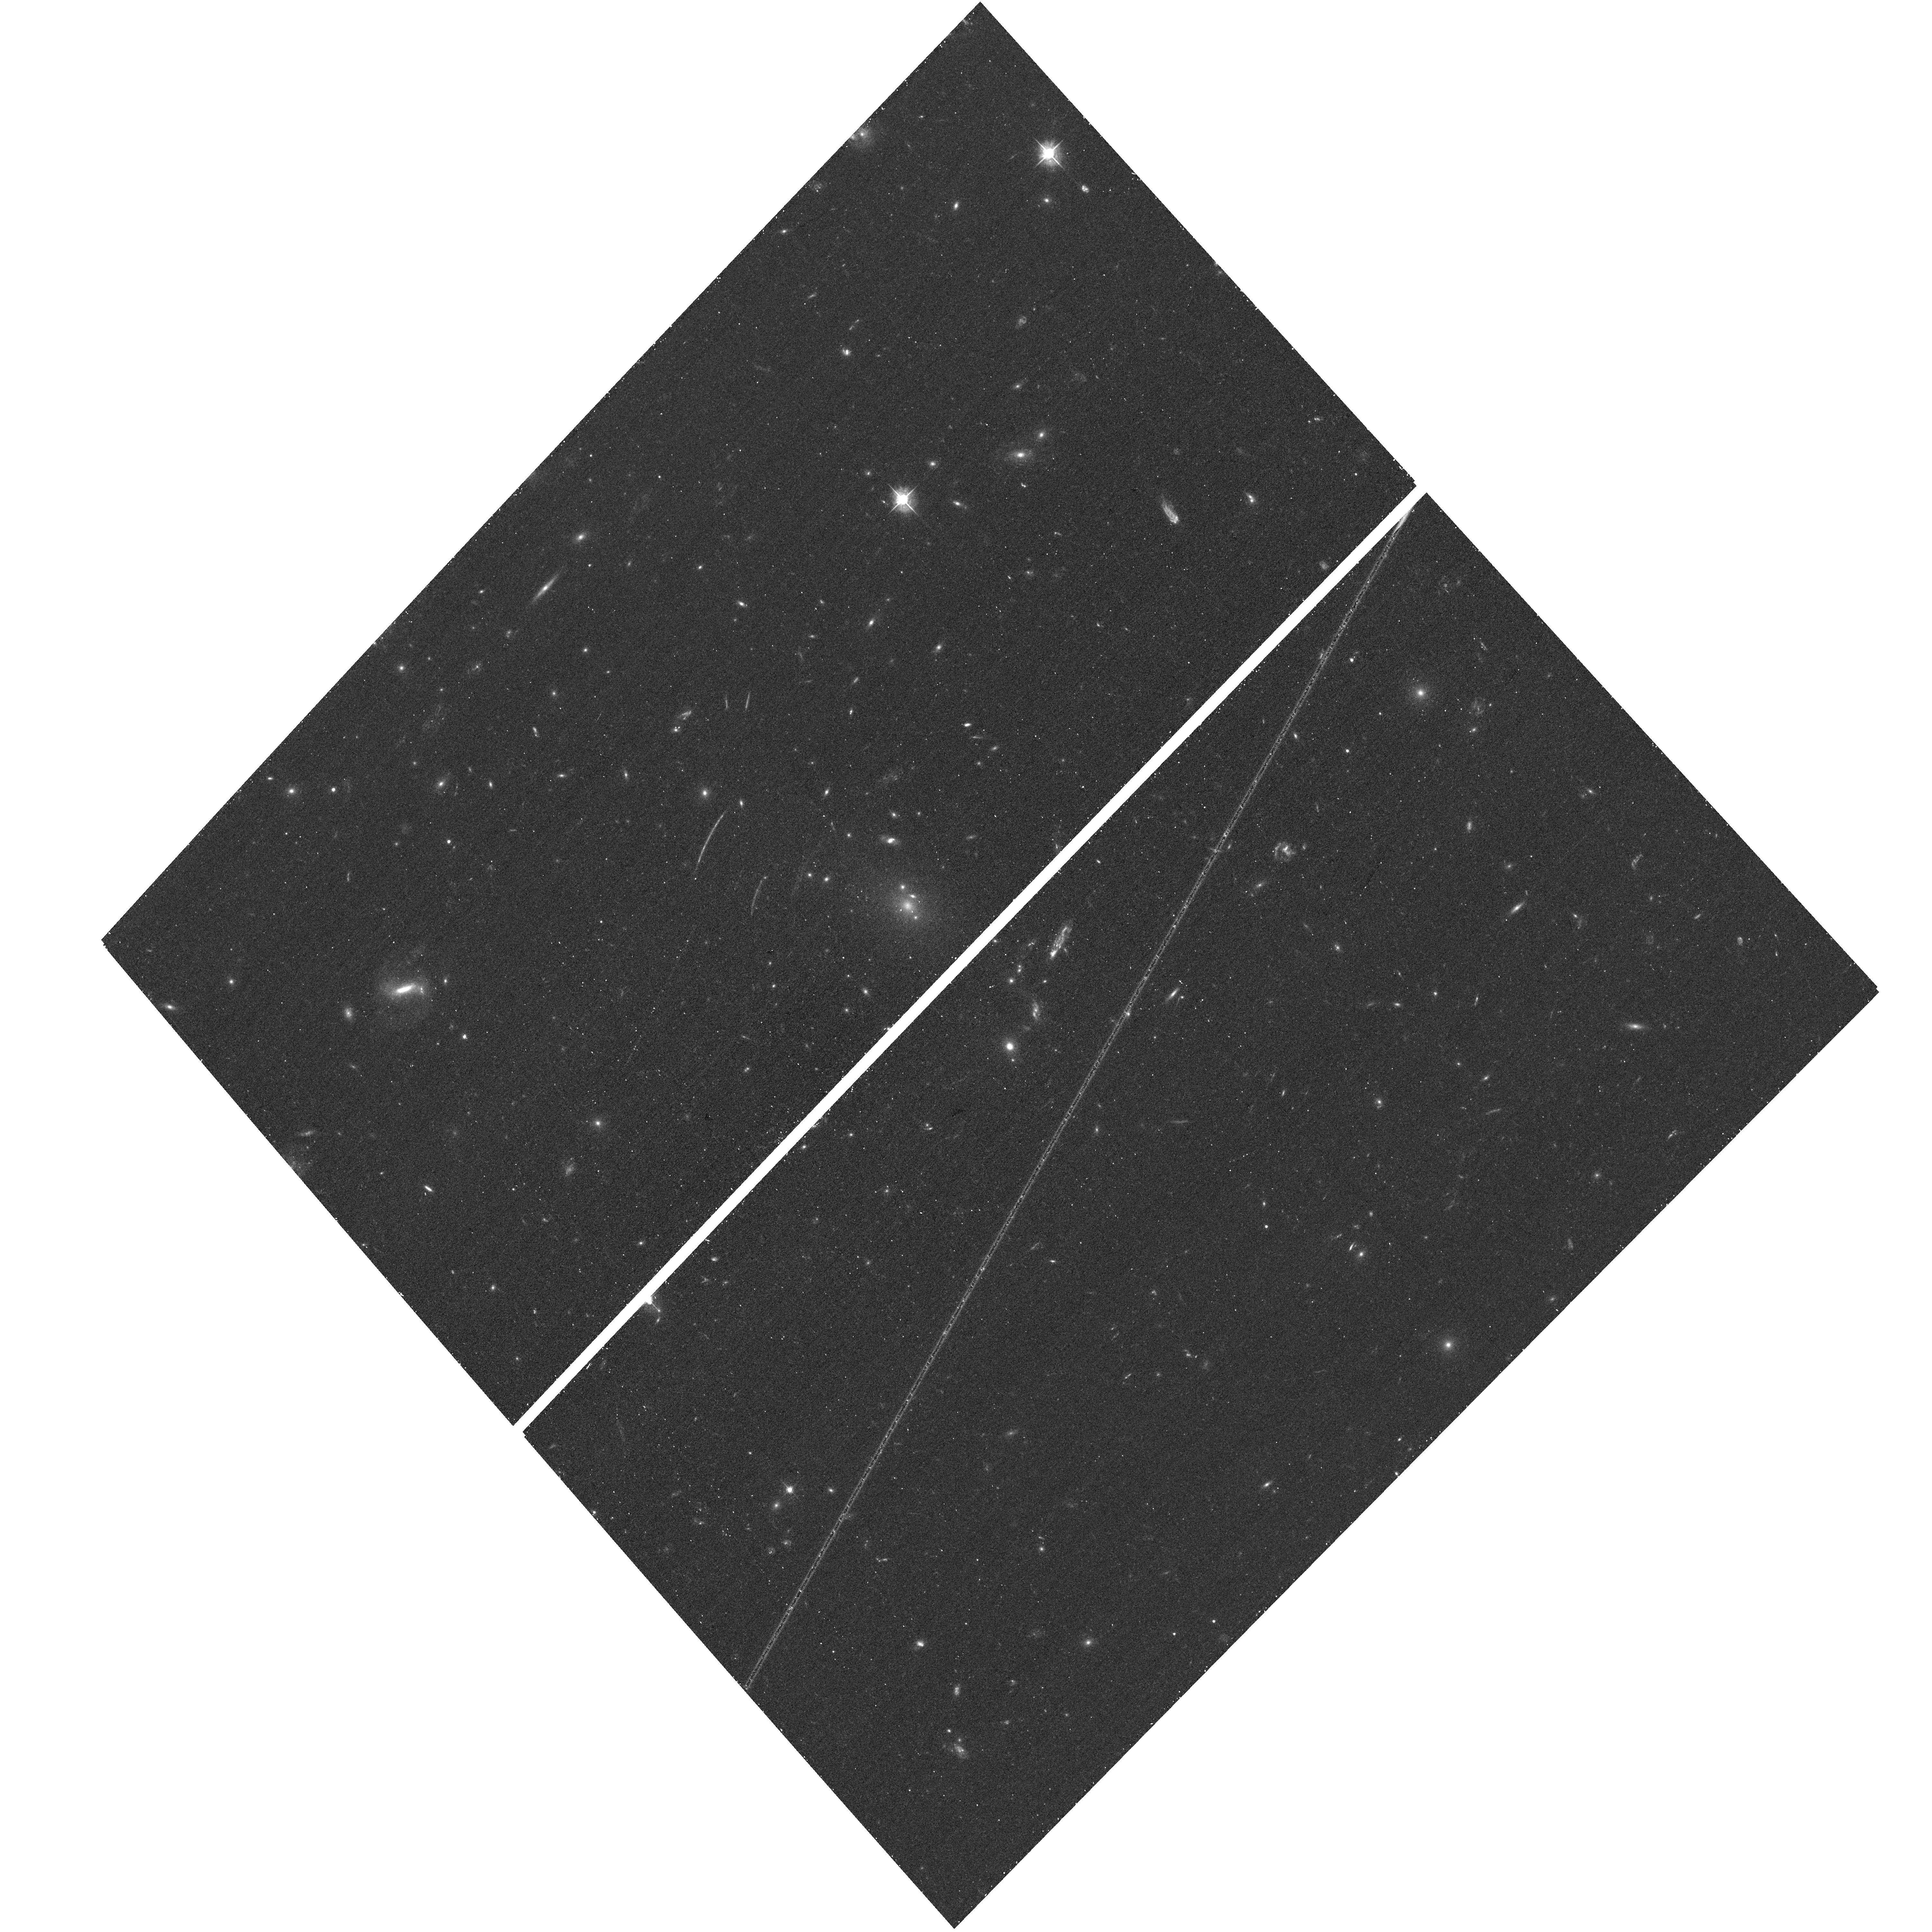
Target: RXJ2248-4431
Instrument: ACS/WFC
Filter: F475W
Exposure: 17 min
Observation ID: hst_12458_b7_acs_wfc_f475w_jbsub7

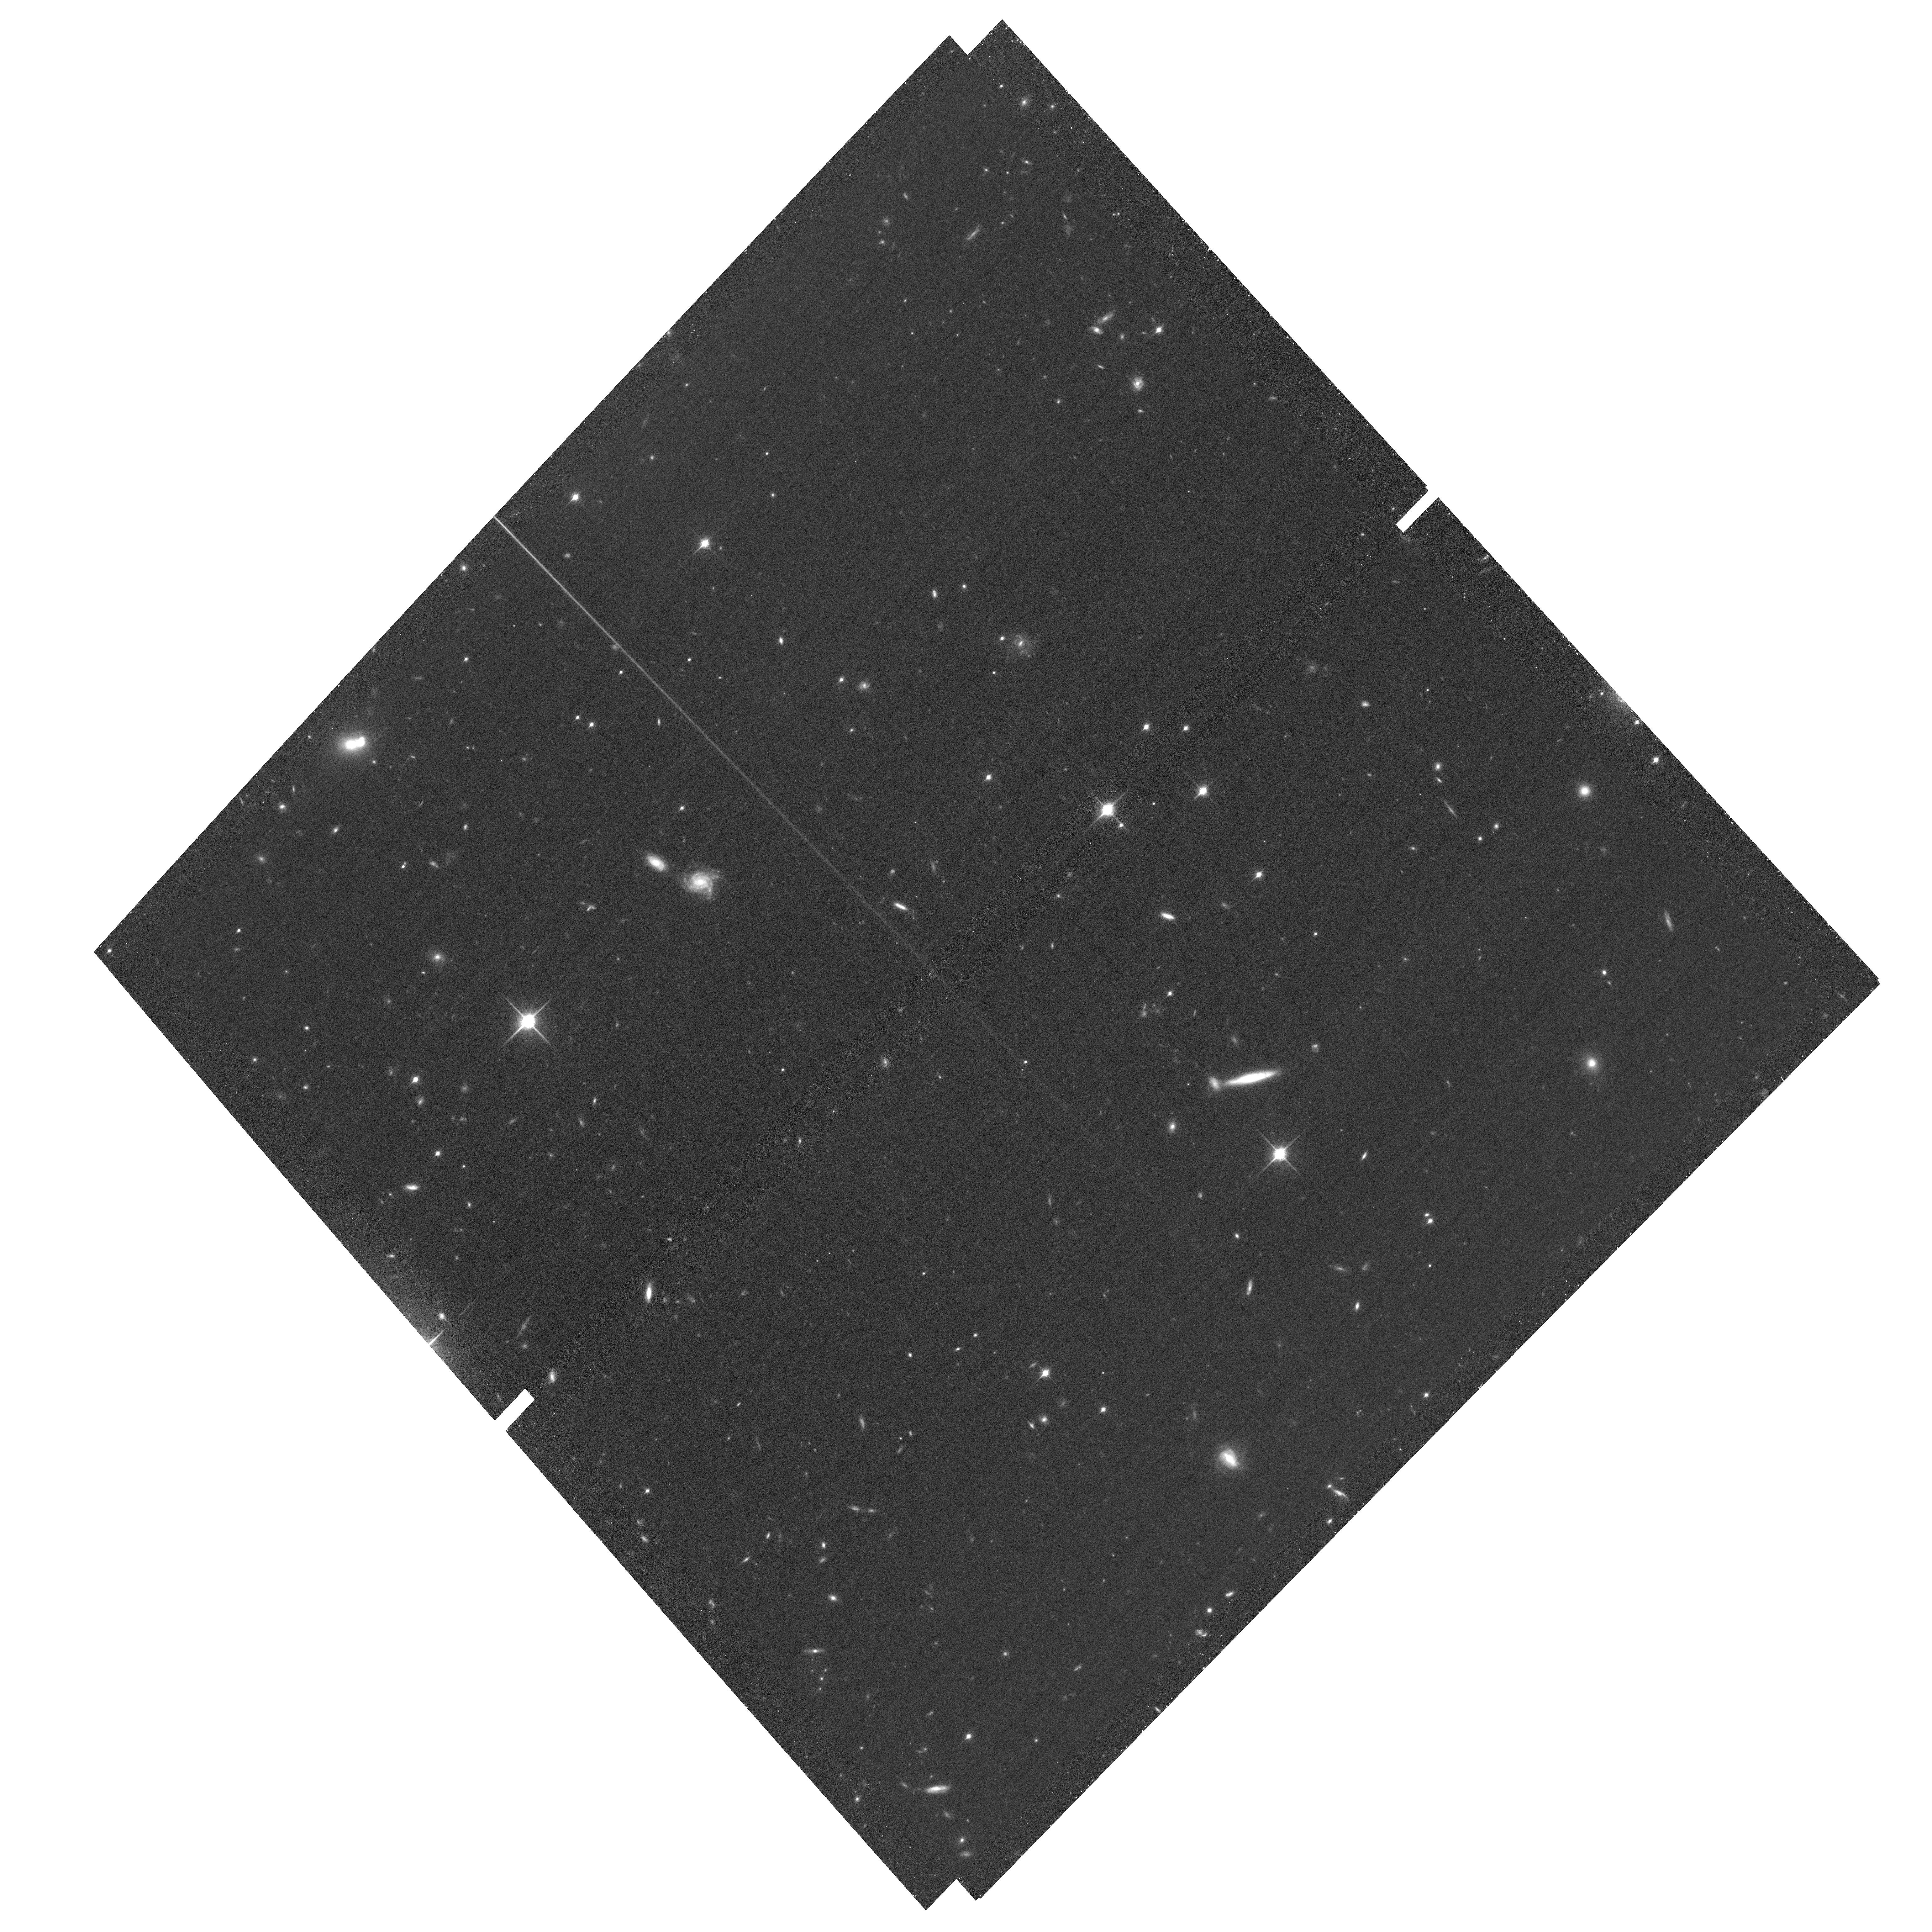
Target: RXJ2248-ACSPAR2
Instrument: ACS/WFC
Filter: F850LP
Exposure: 58 min
Observation ID: hst_12458_b6_acs_wfc_f850lp_jbsub6

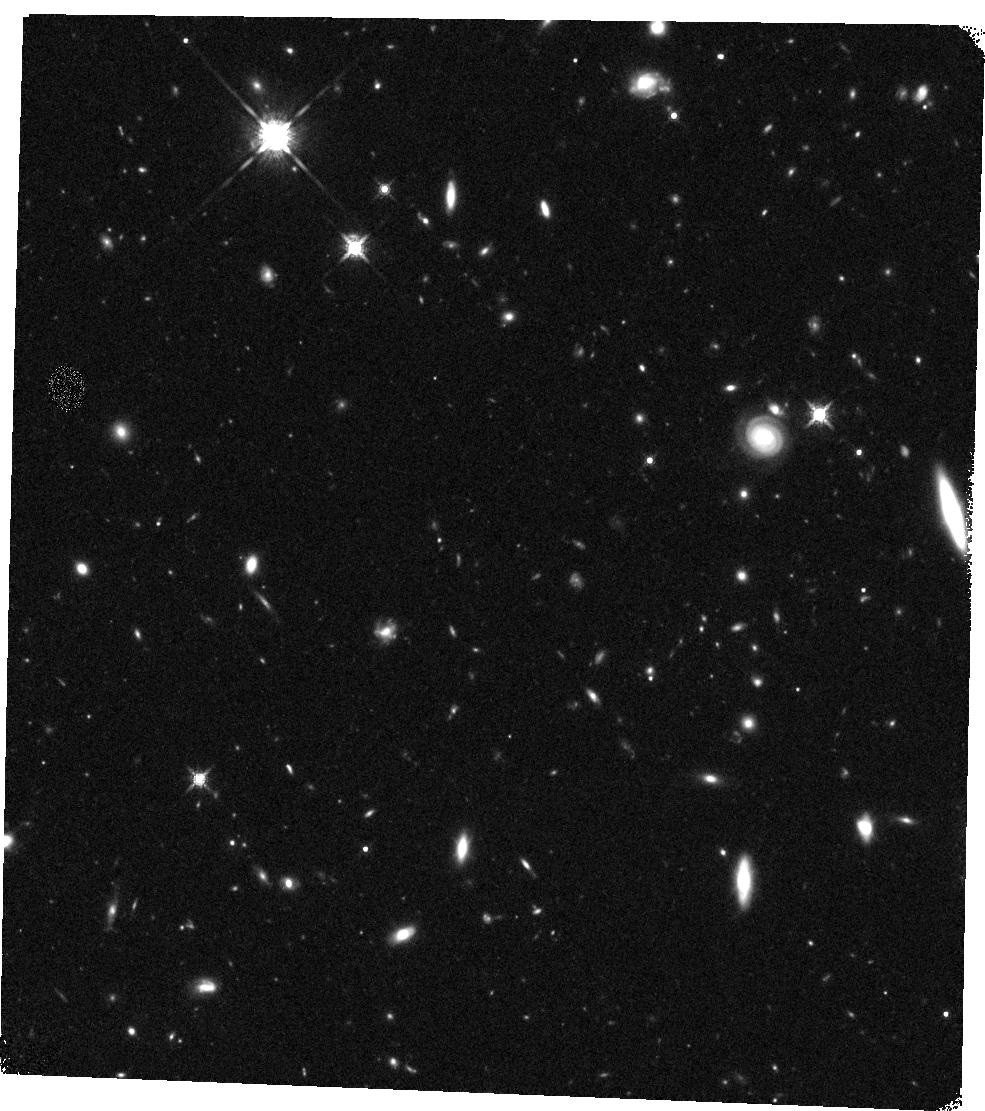
Target: RXJ2248-WFC3PAR2
Instrument: WFC3/IR
Filter: F160W
Exposure: 20 min
Observation ID: hst_12458_b2_wfc3_ir_f160w_ibsub2

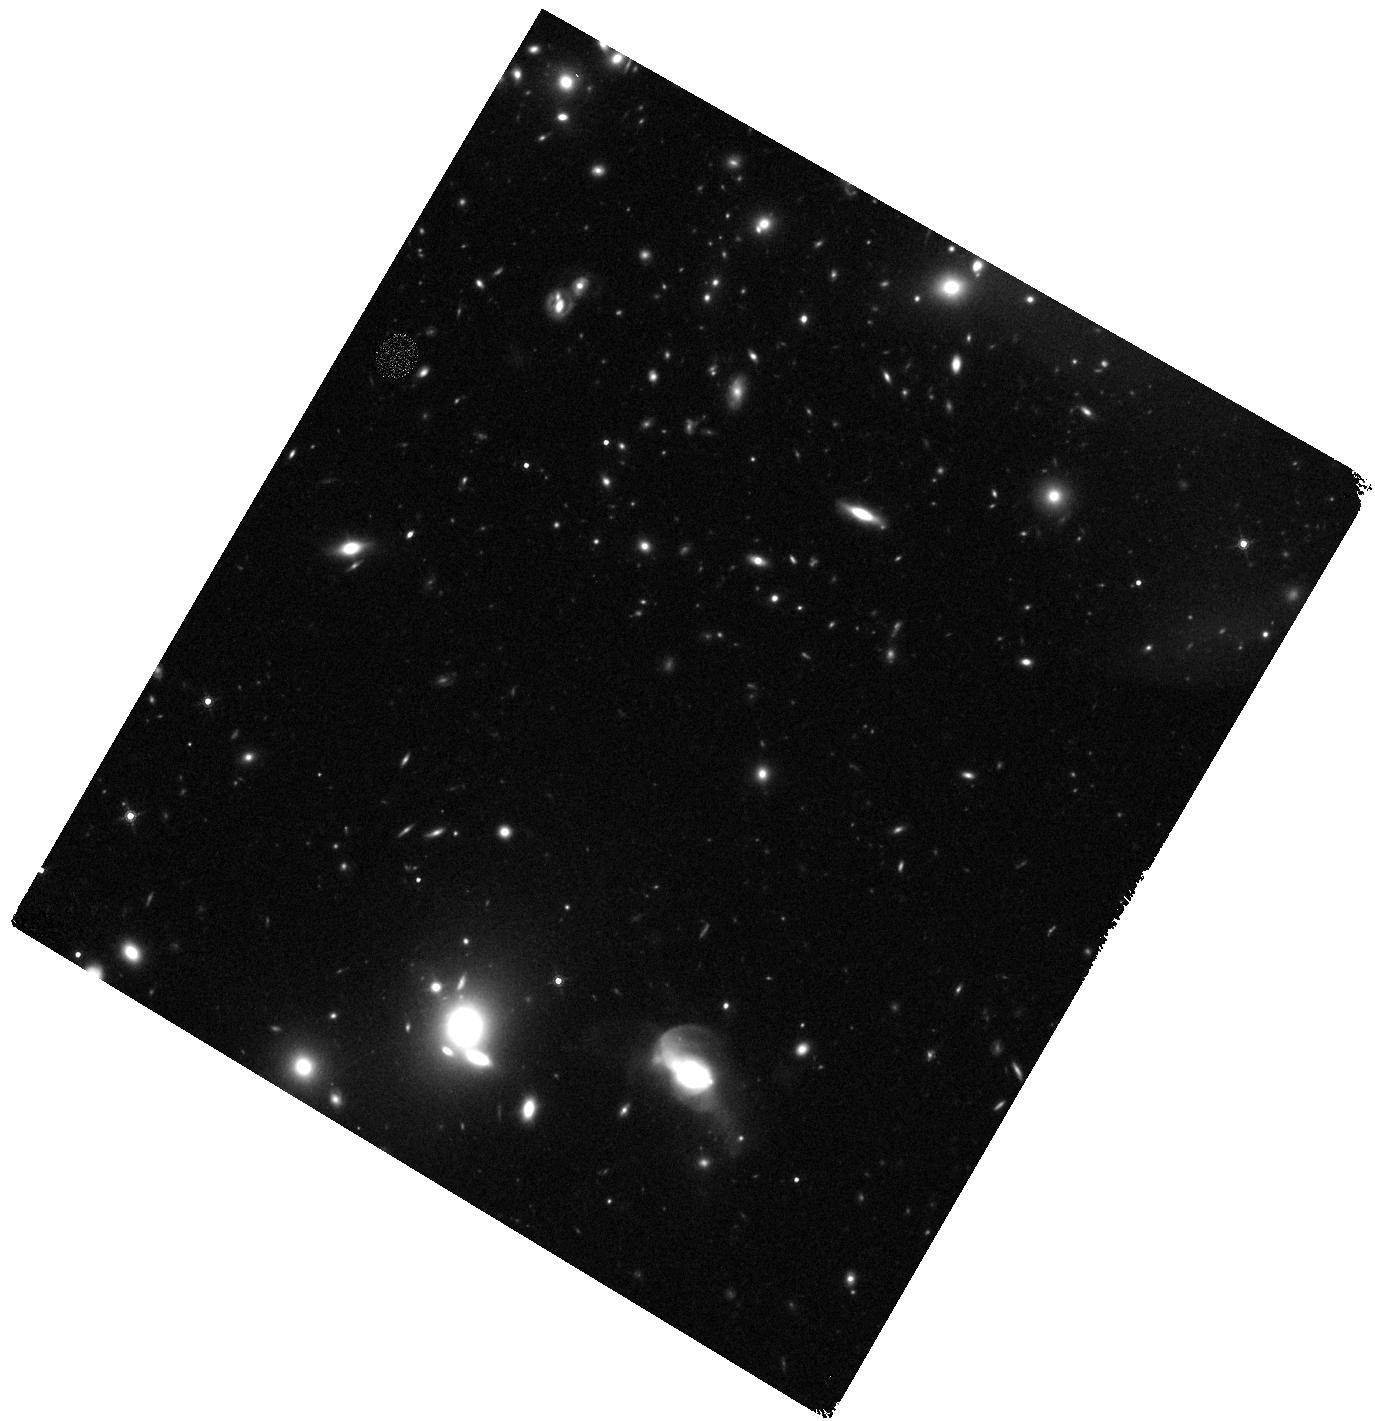
Target: RXJ2248-WFC3PAR1
Instrument: WFC3/IR
Filter: F160W
Exposure: 20 min
Observation ID: hst_12458_a0_wfc3_ir_f160w_ibsua0

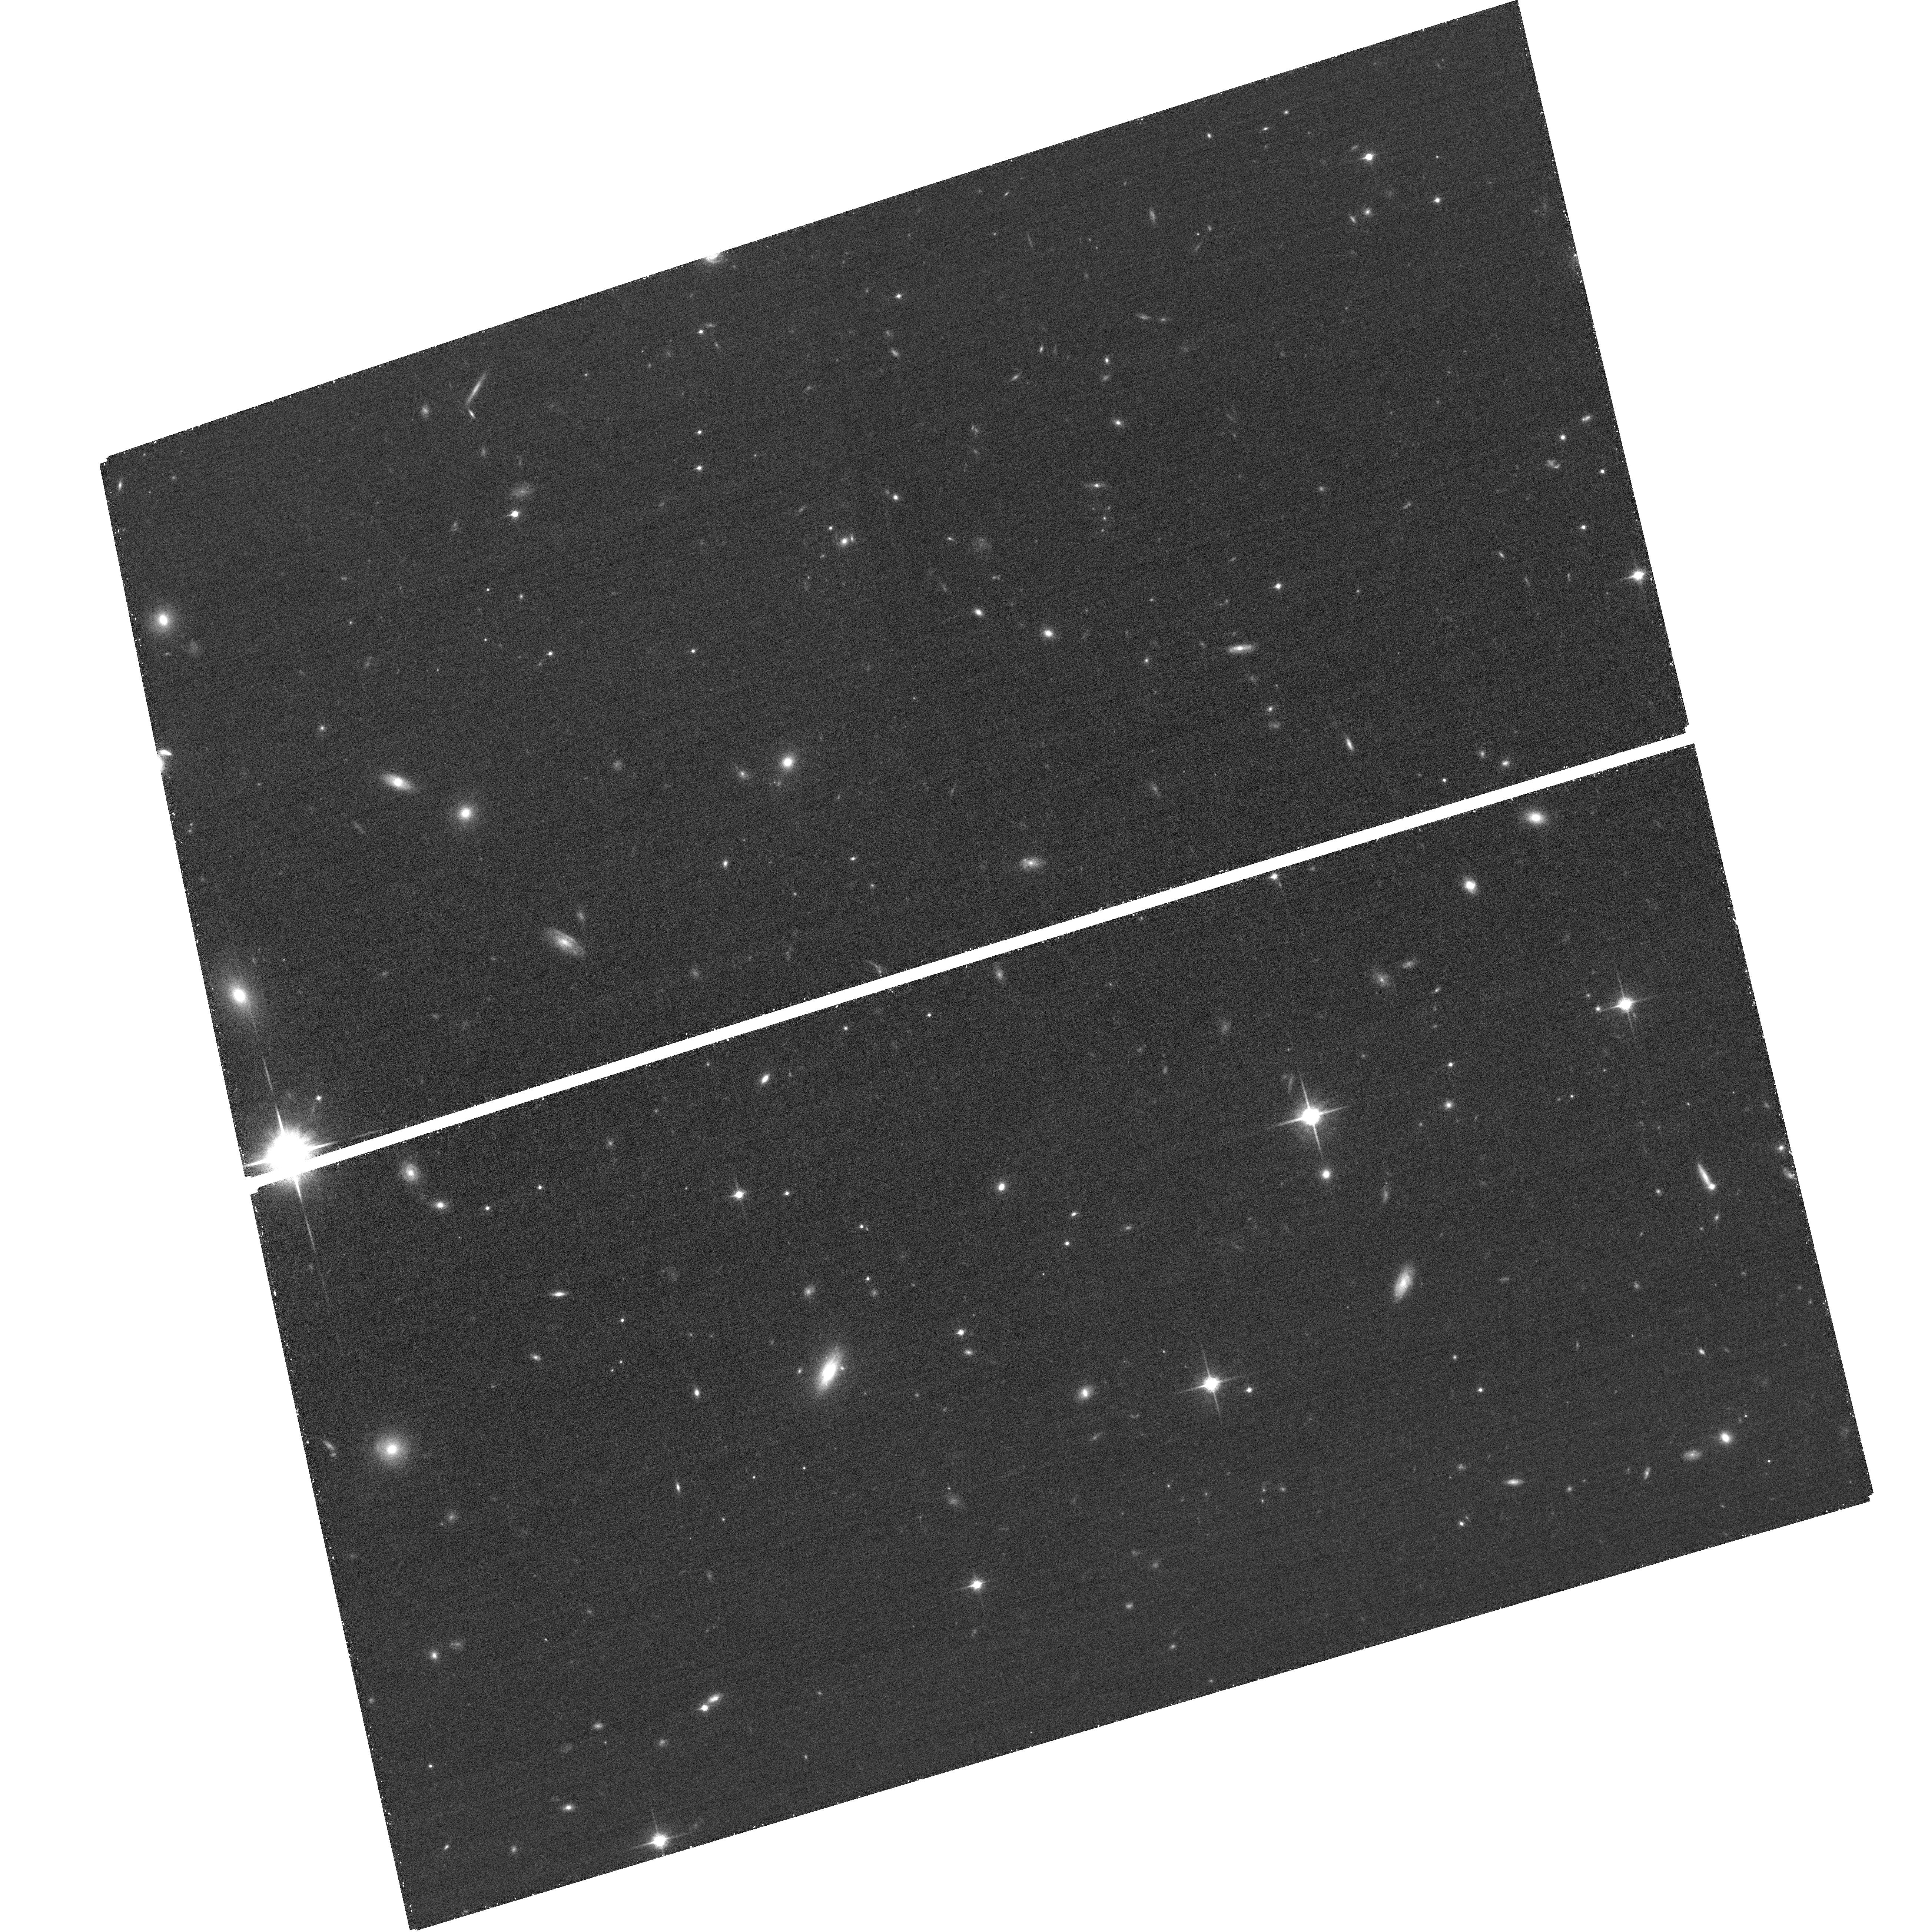
Target: RXJ2248-ACSPAR1
Instrument: ACS/WFC
Filter: F850LP
Exposure: 26 min
Observation ID: hst_12458_a9_acs_wfc_f850lp_jbsua9

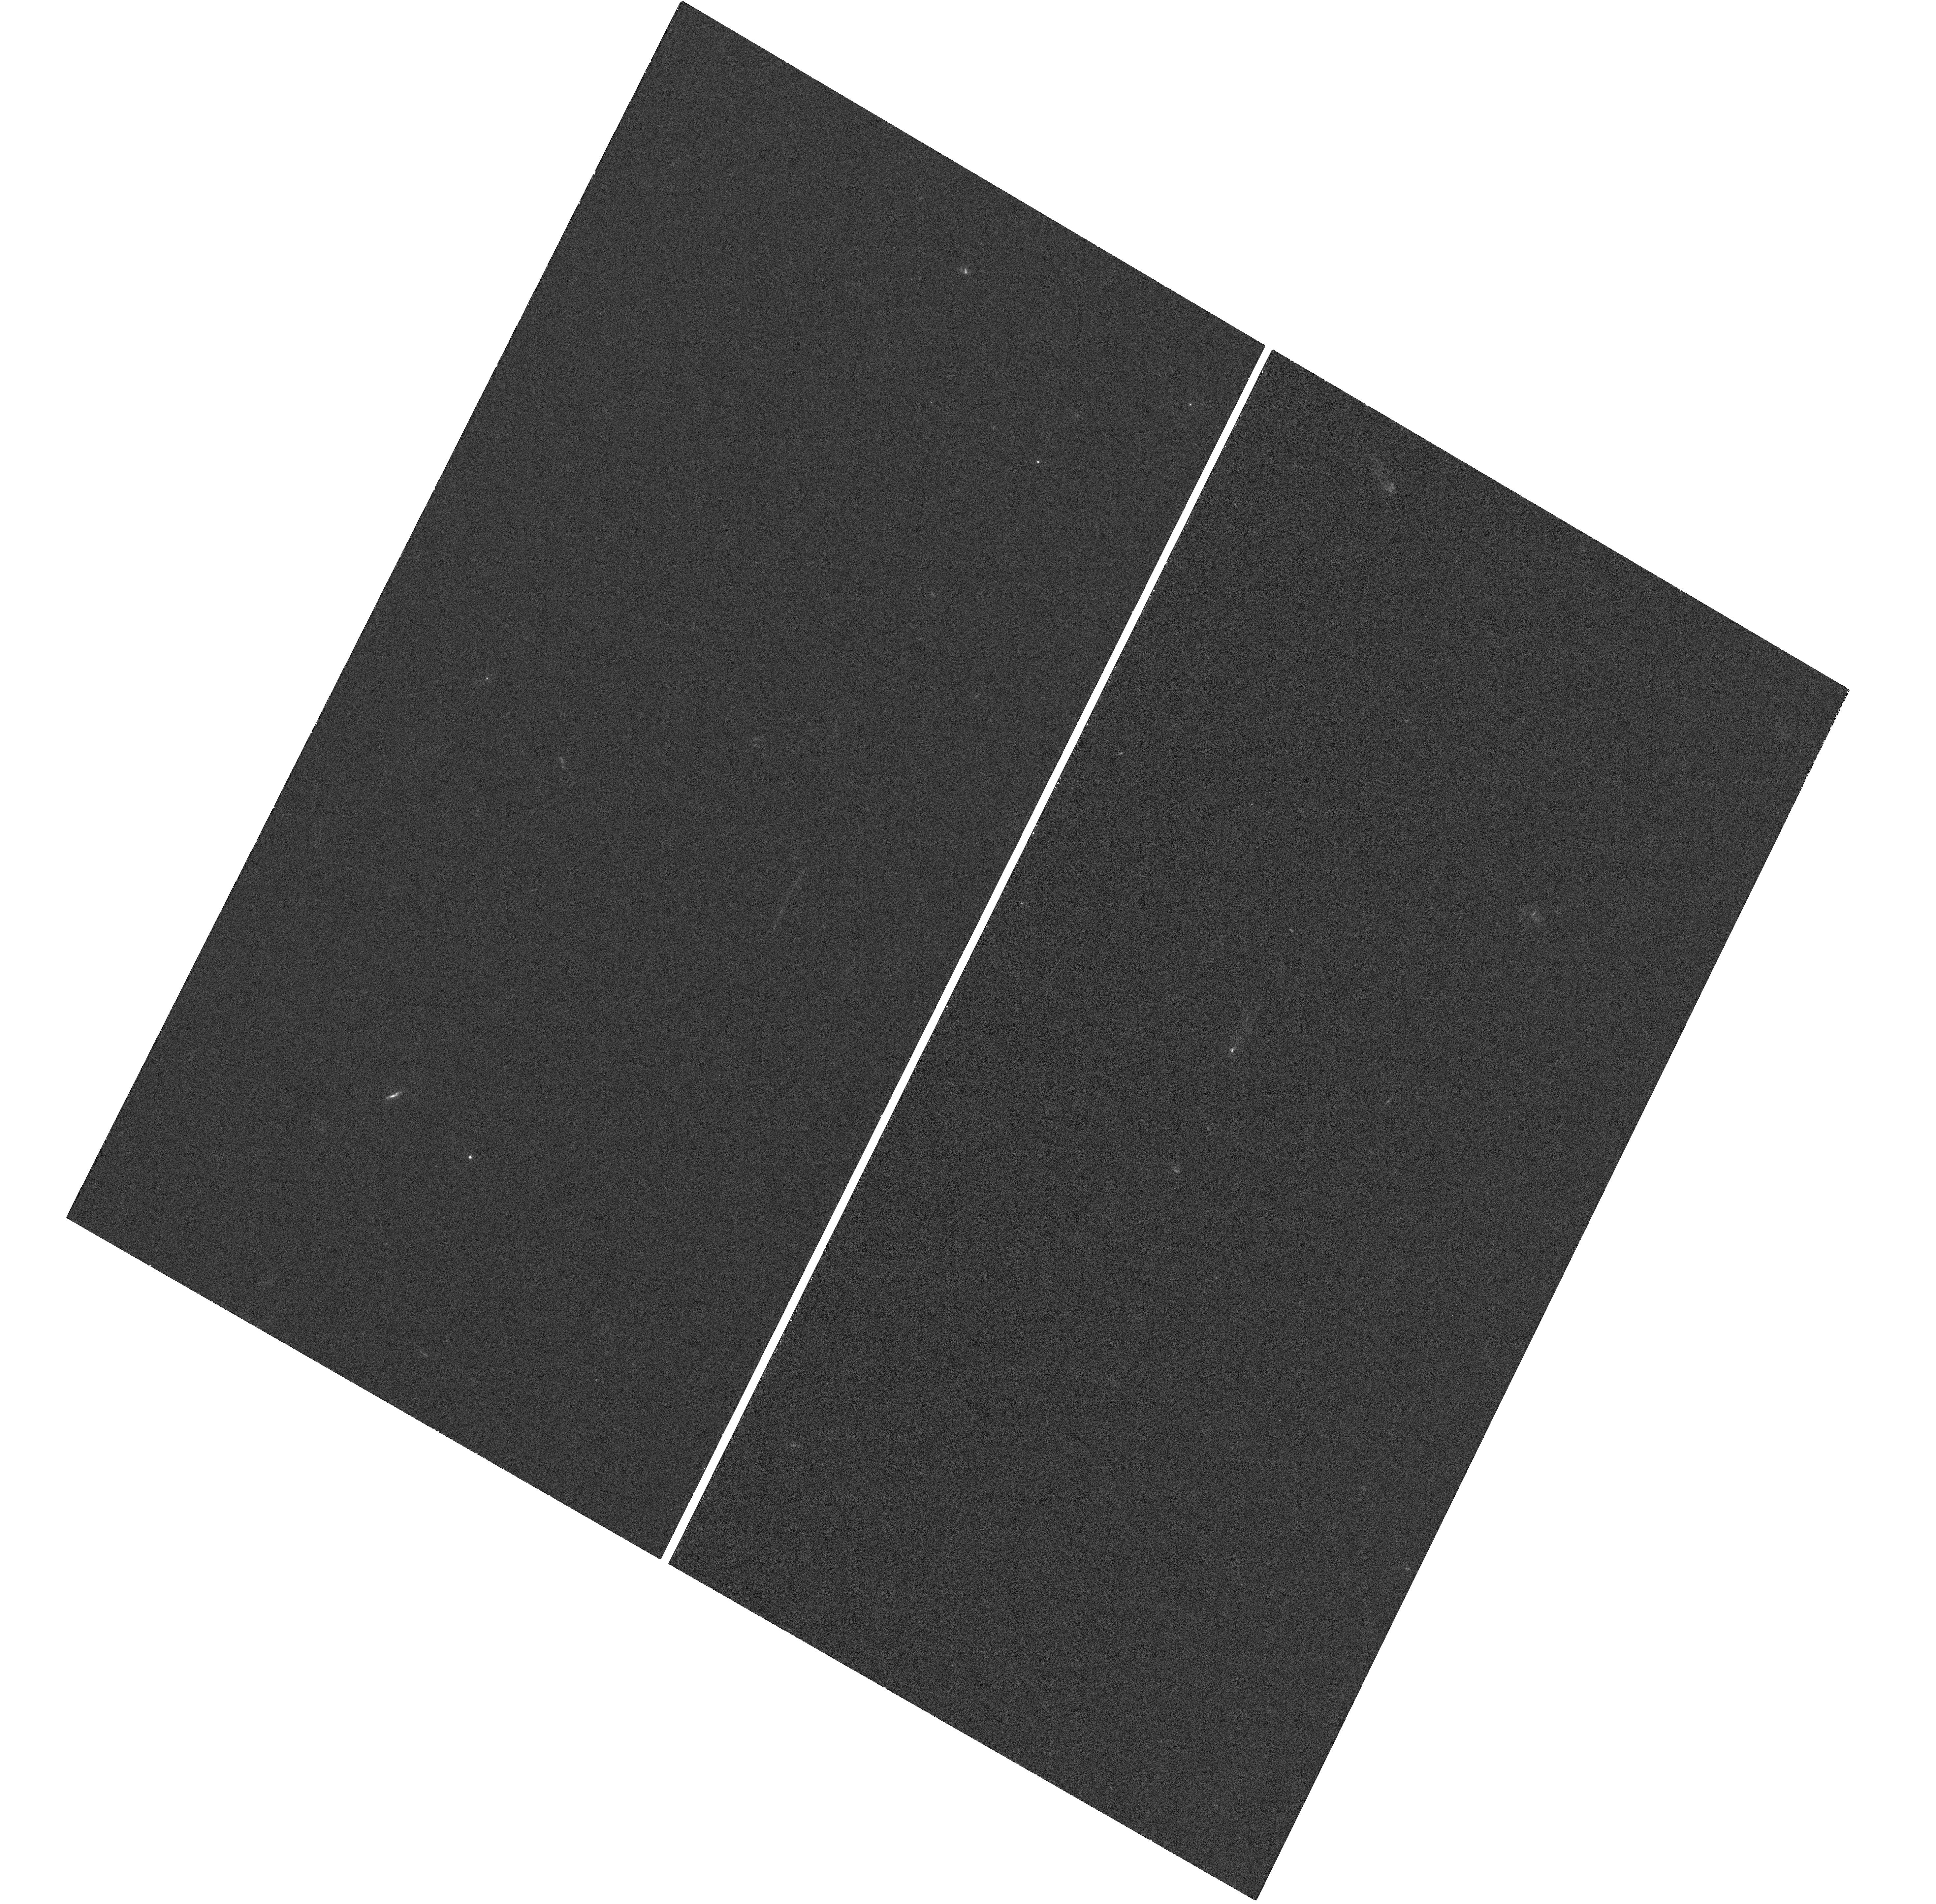
Target: RXJ2248-4431
Instrument: WFC3/UVIS
Filter: F225W
Exposure: 60 min
Observation ID: hst_12458_a6_wfc3_uvis_f225w_ibsua6

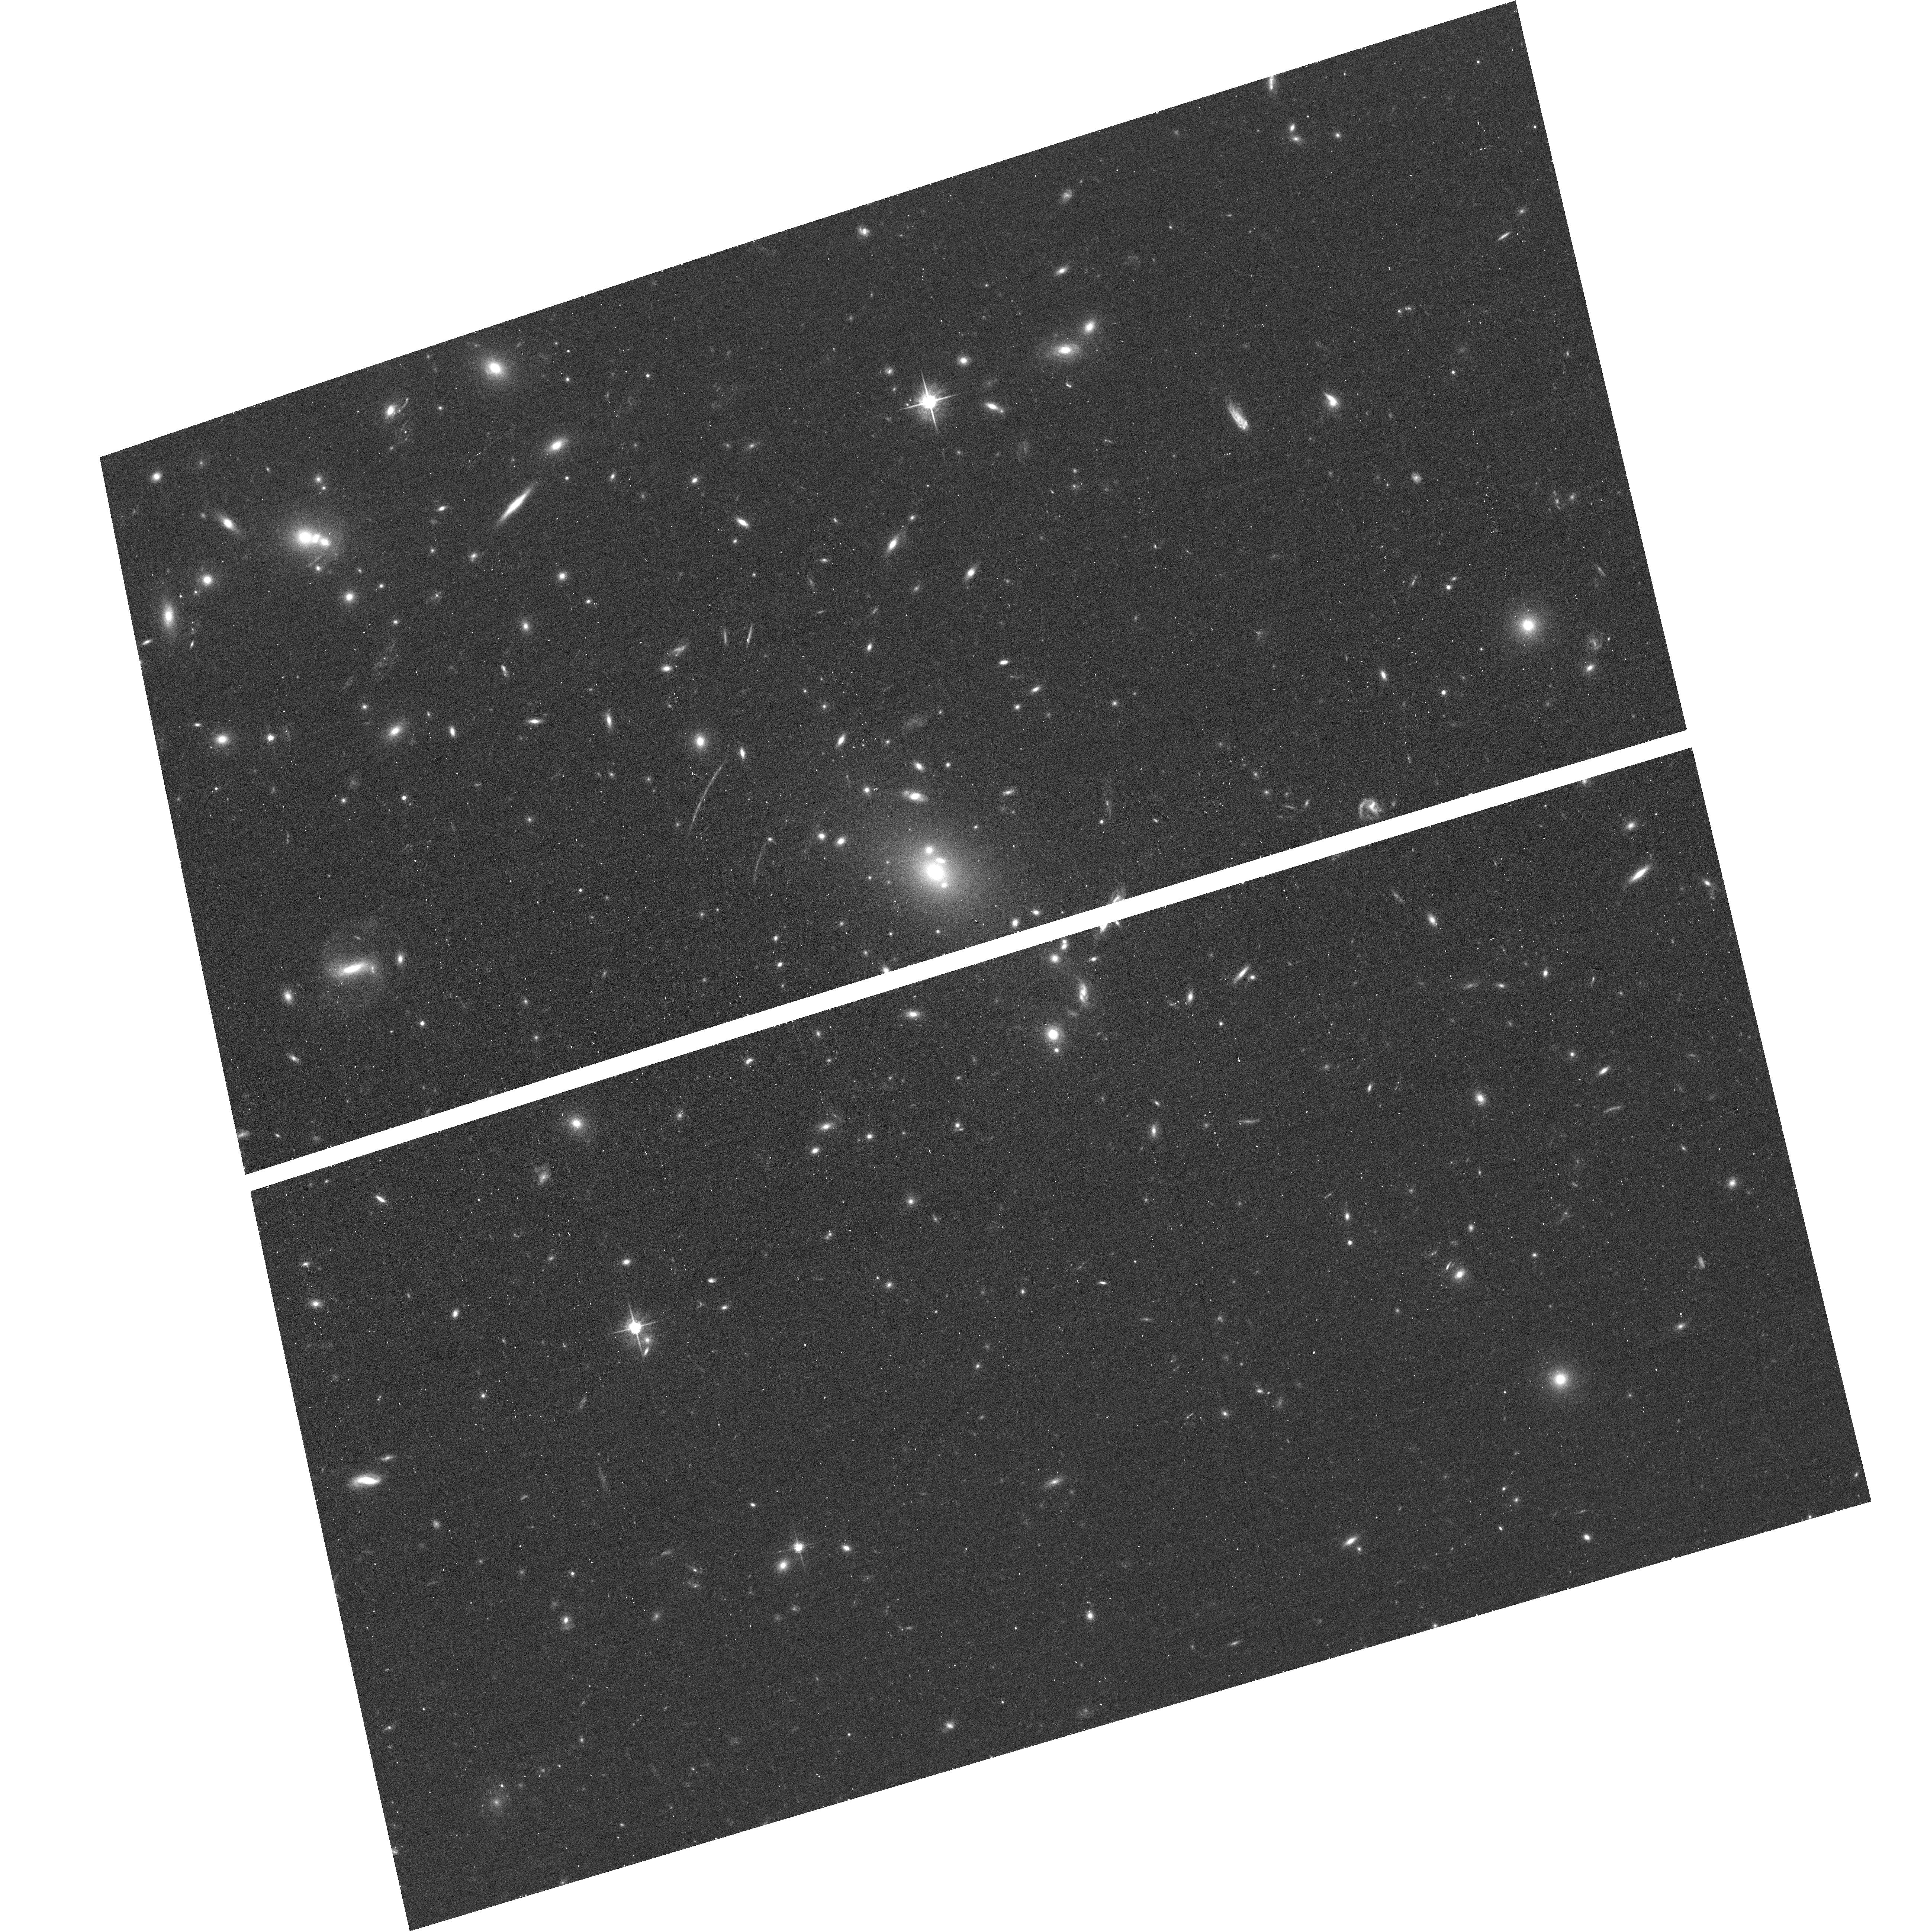
Target: RXJ2248-4431
Instrument: ACS/WFC
Filter: F625W
Exposure: 17 min
Observation ID: hst_12458_a0_acs_wfc_f625w_jbsua0

Through a Lens, Darkly - New Constraints on the Fundamental Components of the Cosmos (PI: Postman, Marc)

As the most massive objects in the universe, galaxy clusters represent important signposts in our story of structure evolution, and are the ultimate telescopic lenses, placing gravitationally lensed galaxies from the earliest epochs in comfortable reach for careful study. We take full advantage of the refurbished ACS and WFC3 cameras to deliver deep 14-filter images of 25 carefully chosen clusters. These will enable us to address timely and substantive questions about dark matter, dark energy, and galaxy evolution well beyond z=7. These X-ray clusters are chosen to be free of lensing bias and to span a wide range of redshift and mass. By combining strong and weak lensing, we will obtain the definitive mass profile of relaxed clusters to confront the distinctive prediction of the standard LambdaCDM model. Detailed maps of internal structure will be enabled by ~1, 000 new multiply-imaged lensed sources to AB=26, all with precise (2% x (1+z)) photometric redshift measurements, thanks to WFC3's UV and IR coverage. A supernovae search in parallel (with low magnification uncertainties) will extend the Hubble diagram of SN1a to z>1.5, testing the constancy of dark energy with time and probing progenitor evolution. Our homogeneous panchromatic deep imaging of this cluster sample will constitute a vast legacy archive for studies of the formation and evolution of structure.